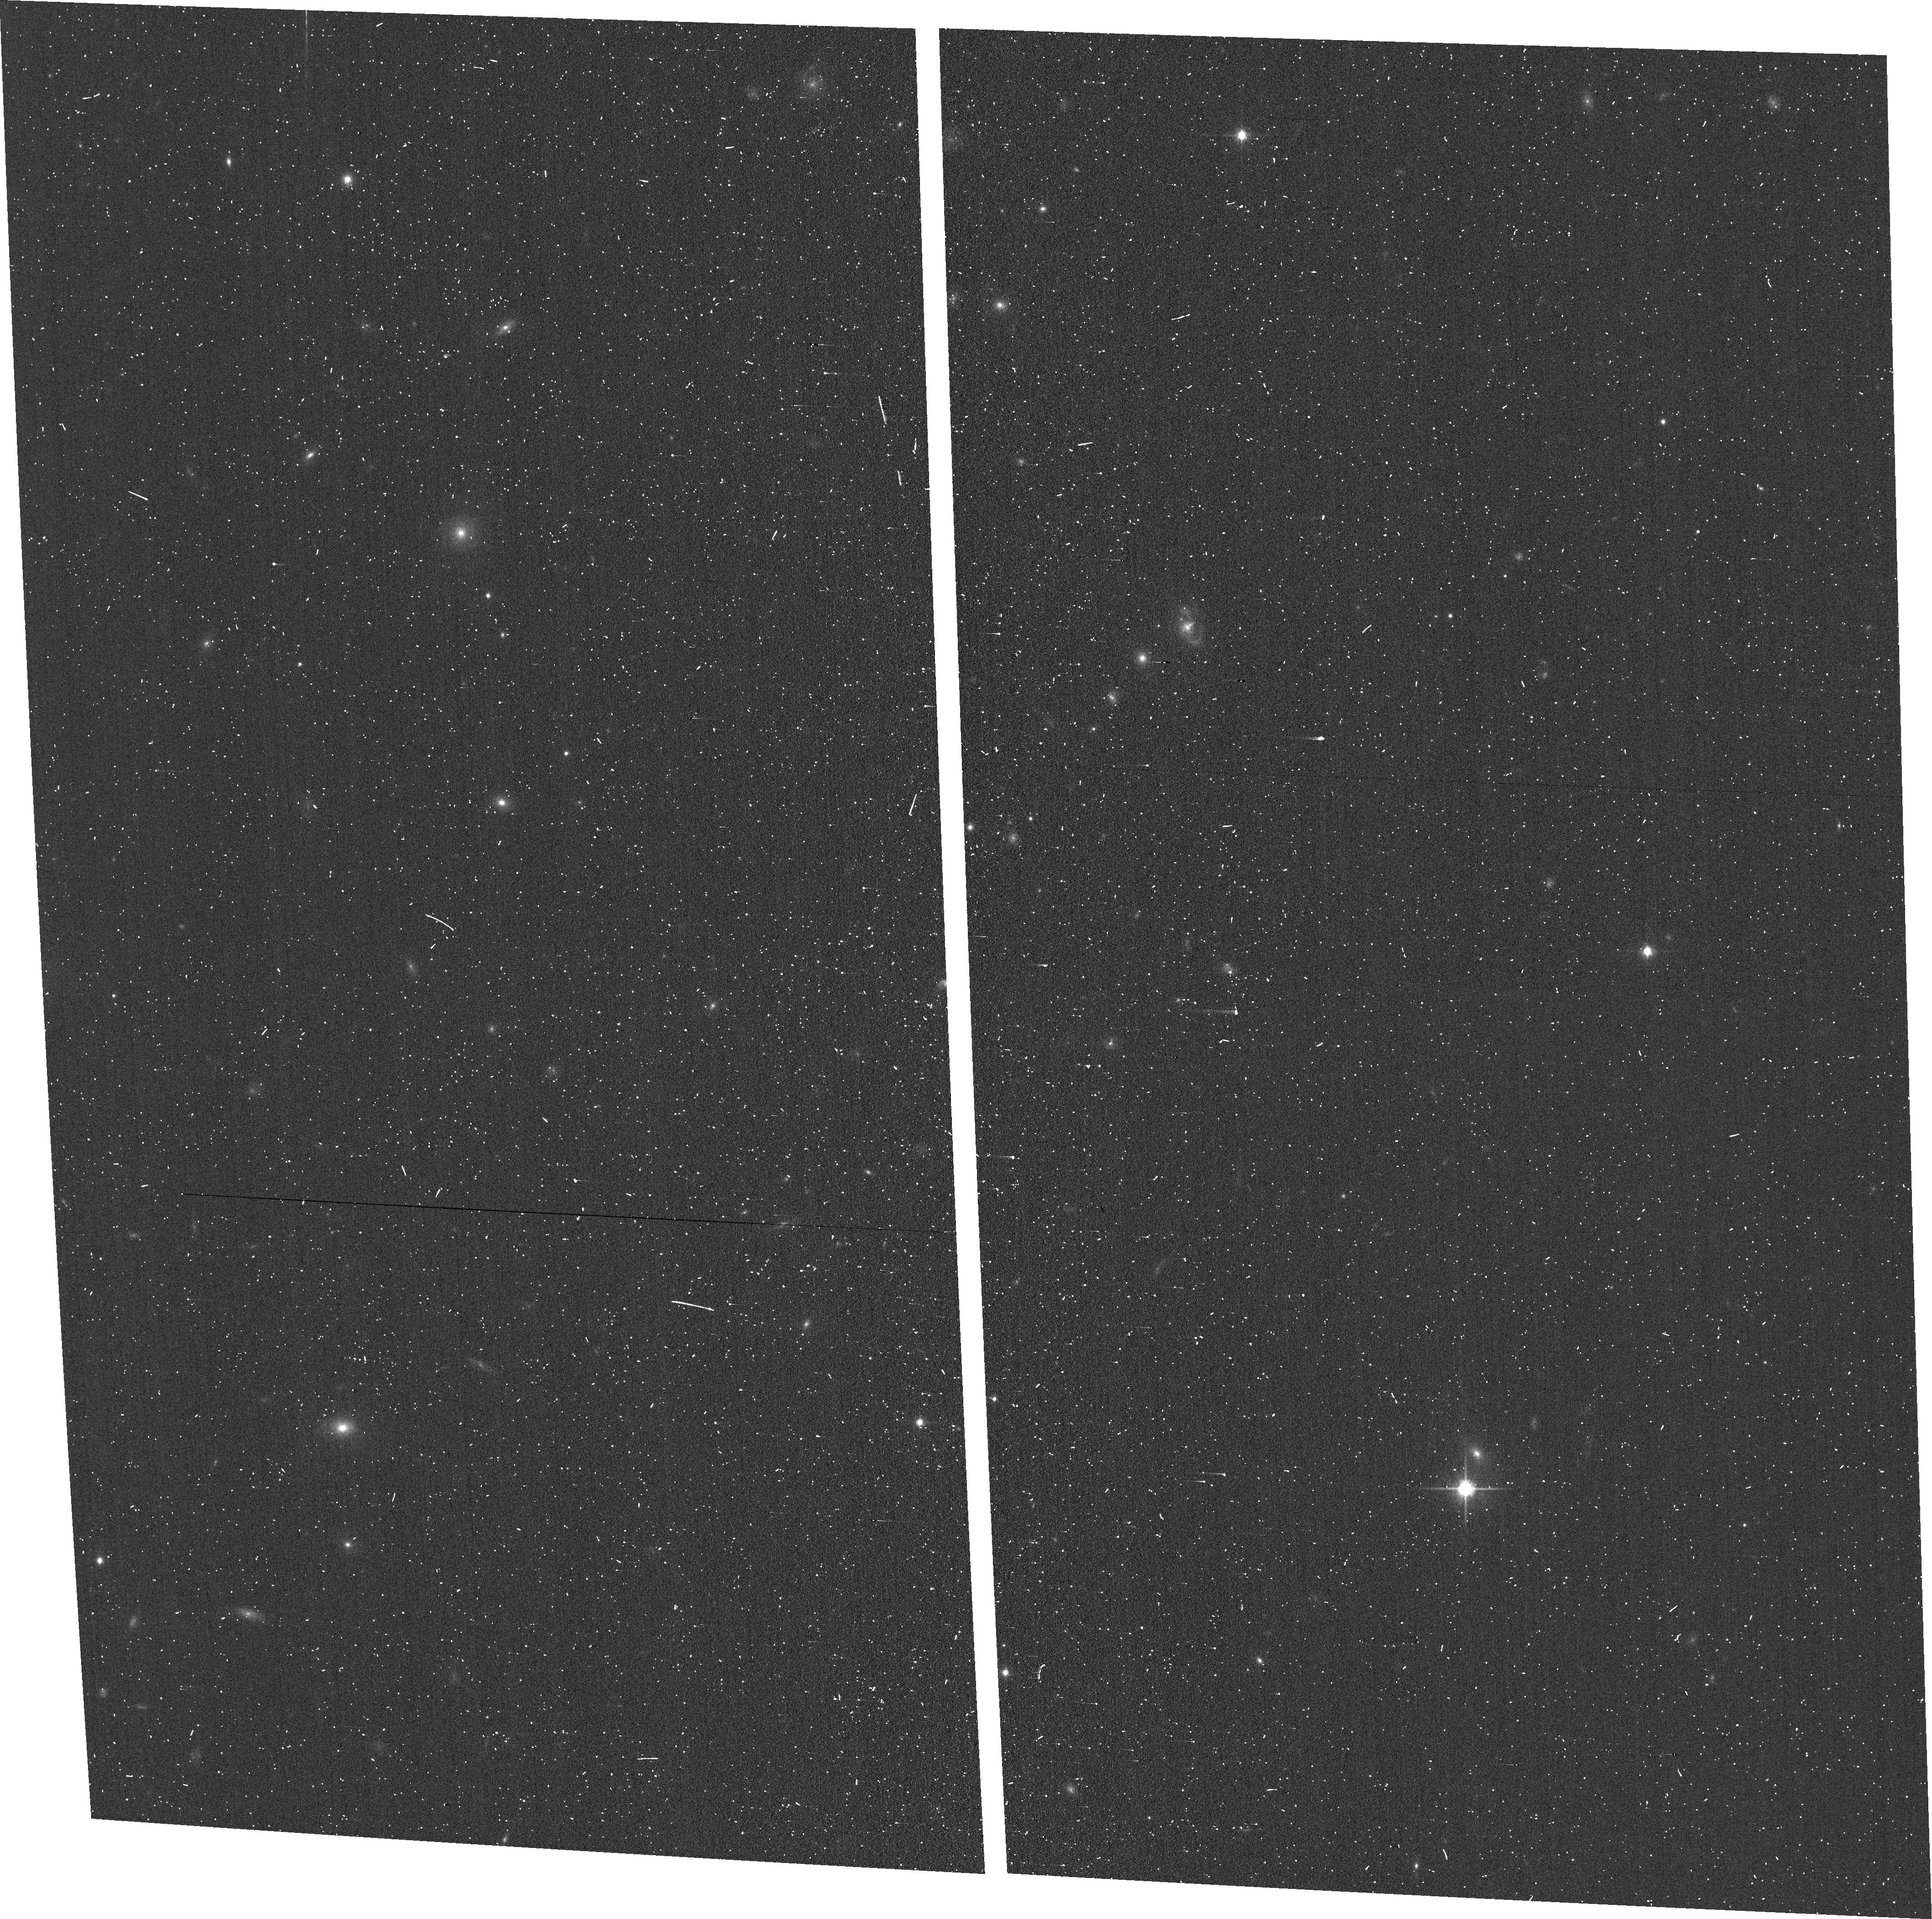
Target: 622752
Instrument: ACS/WFC
Filter: F814W
Exposure: 3 min
Observation ID: hst_17091_57_acs_wfc_f814w_jf0z57

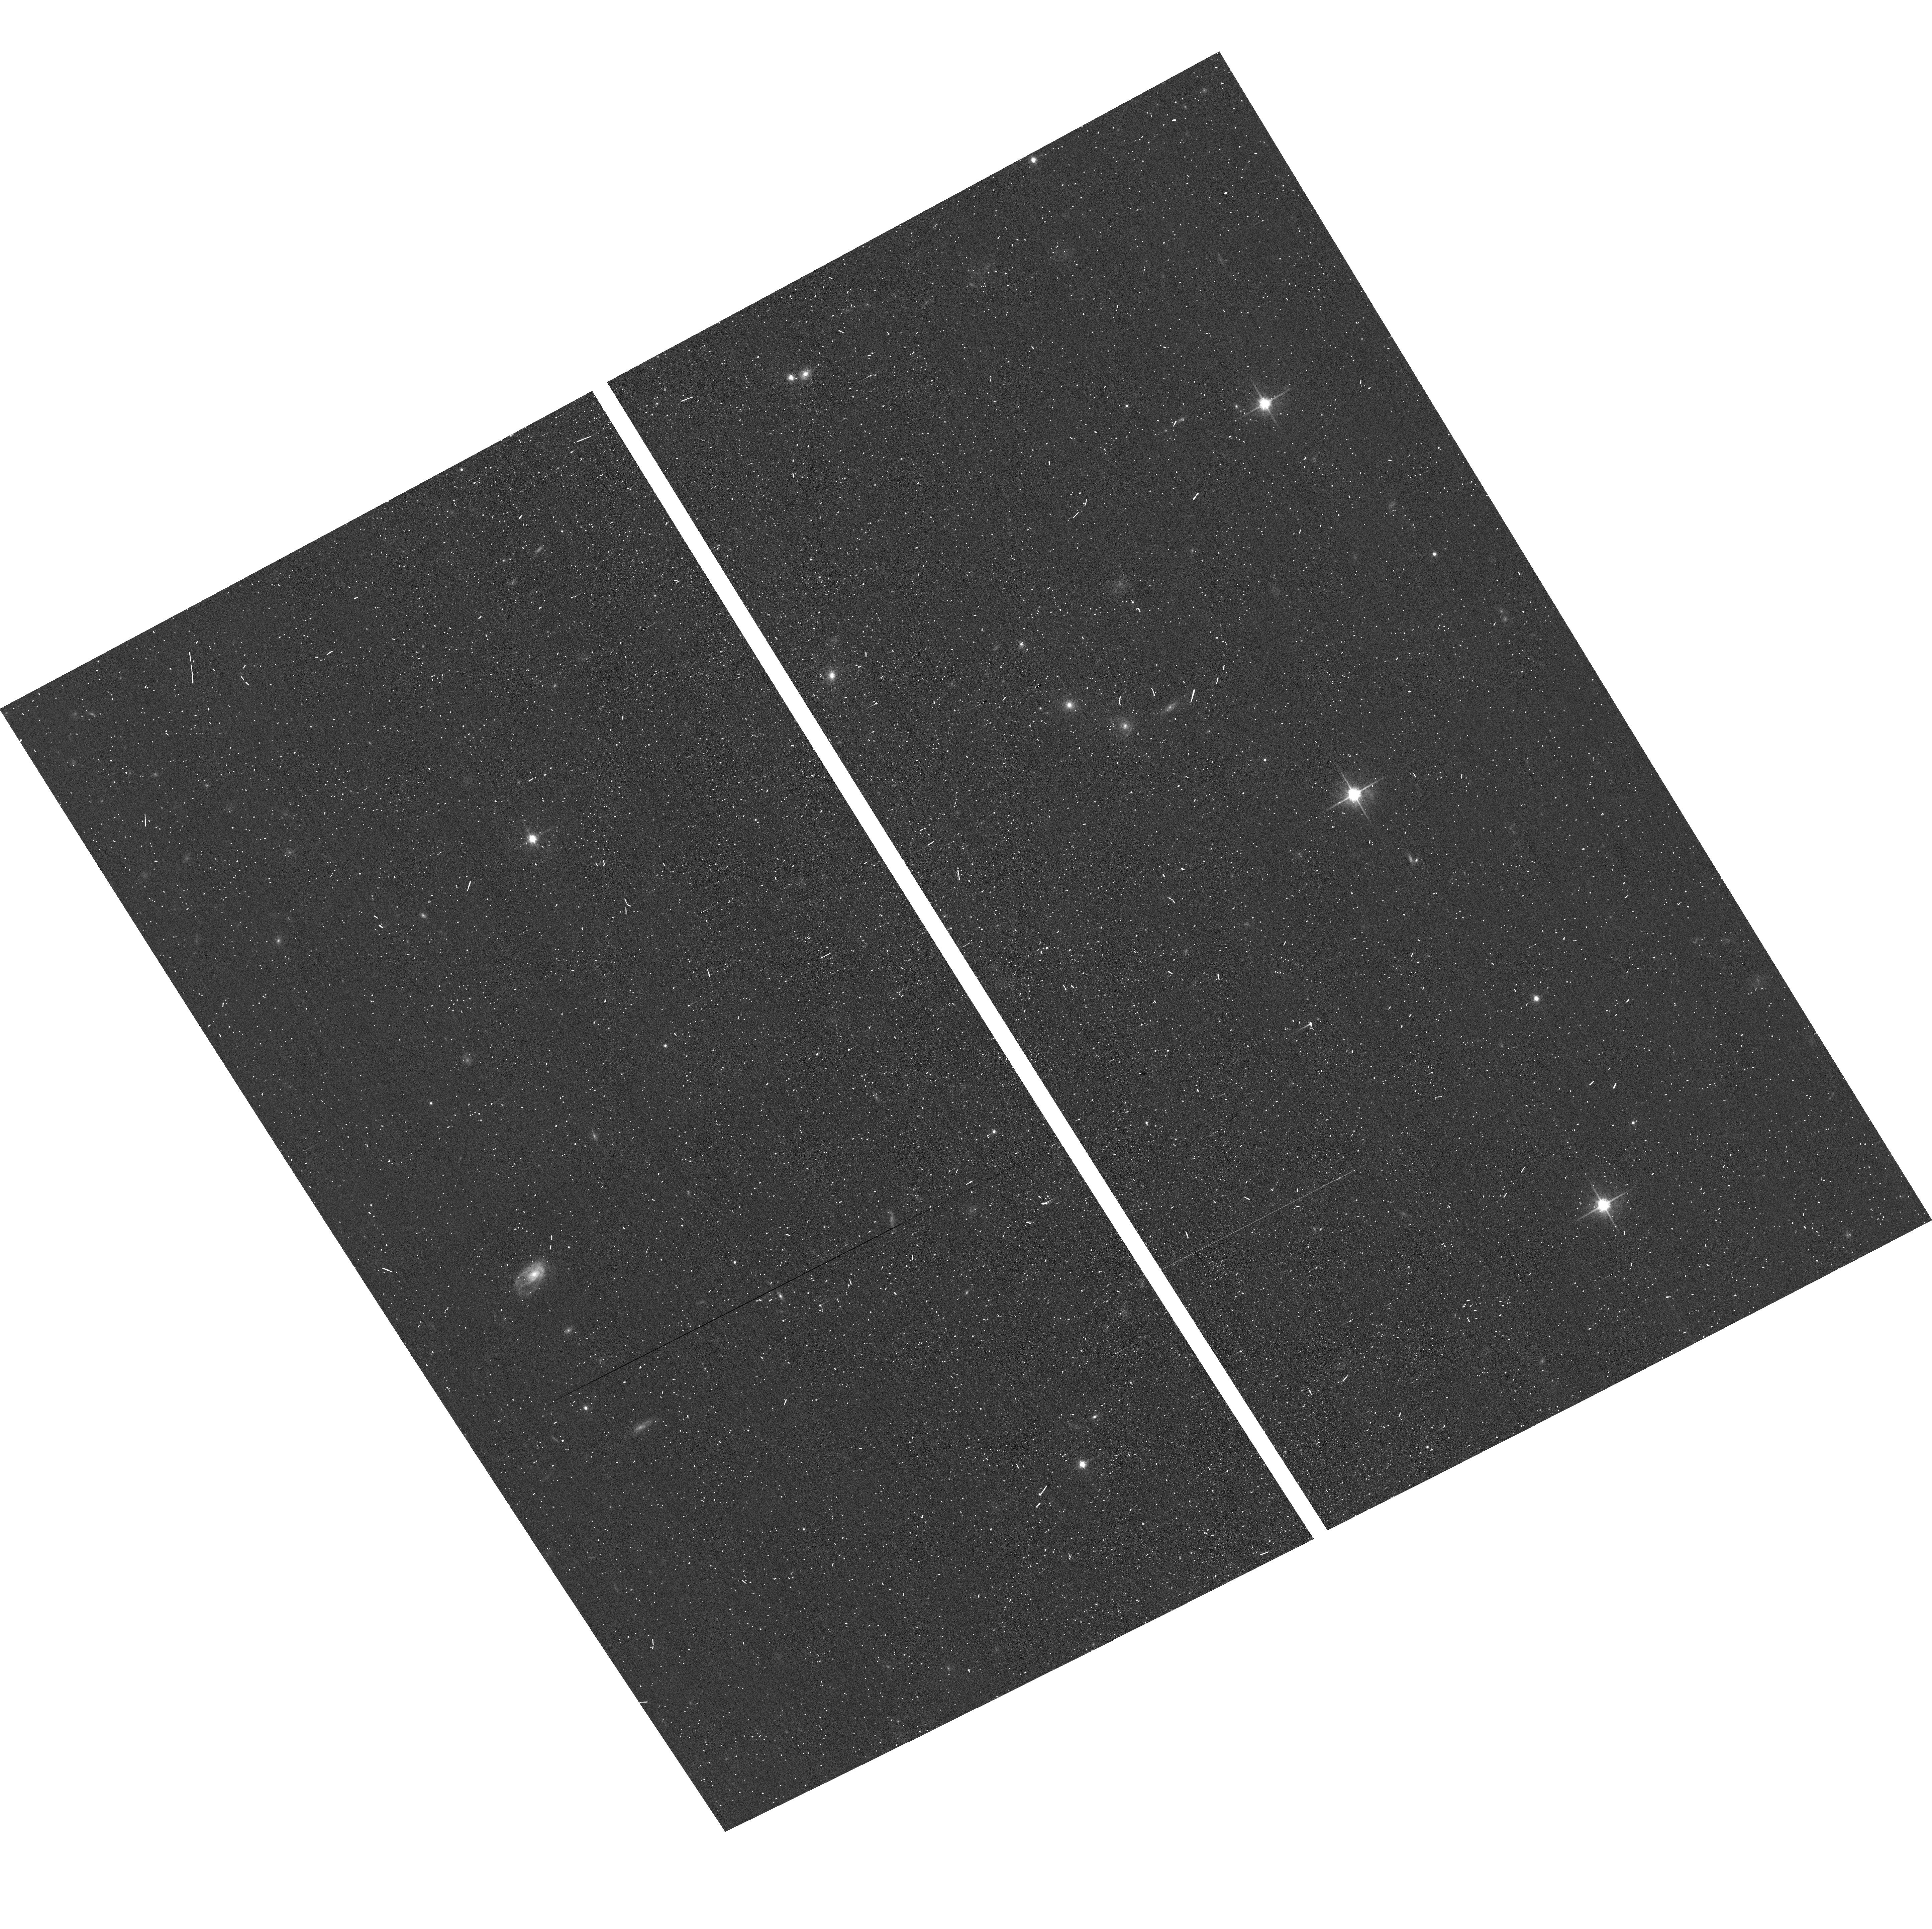
Target: 667155
Instrument: ACS/WFC
Filter: F814W
Exposure: 3 min
Observation ID: hst_17091_10_acs_wfc_f814w_jf0z10

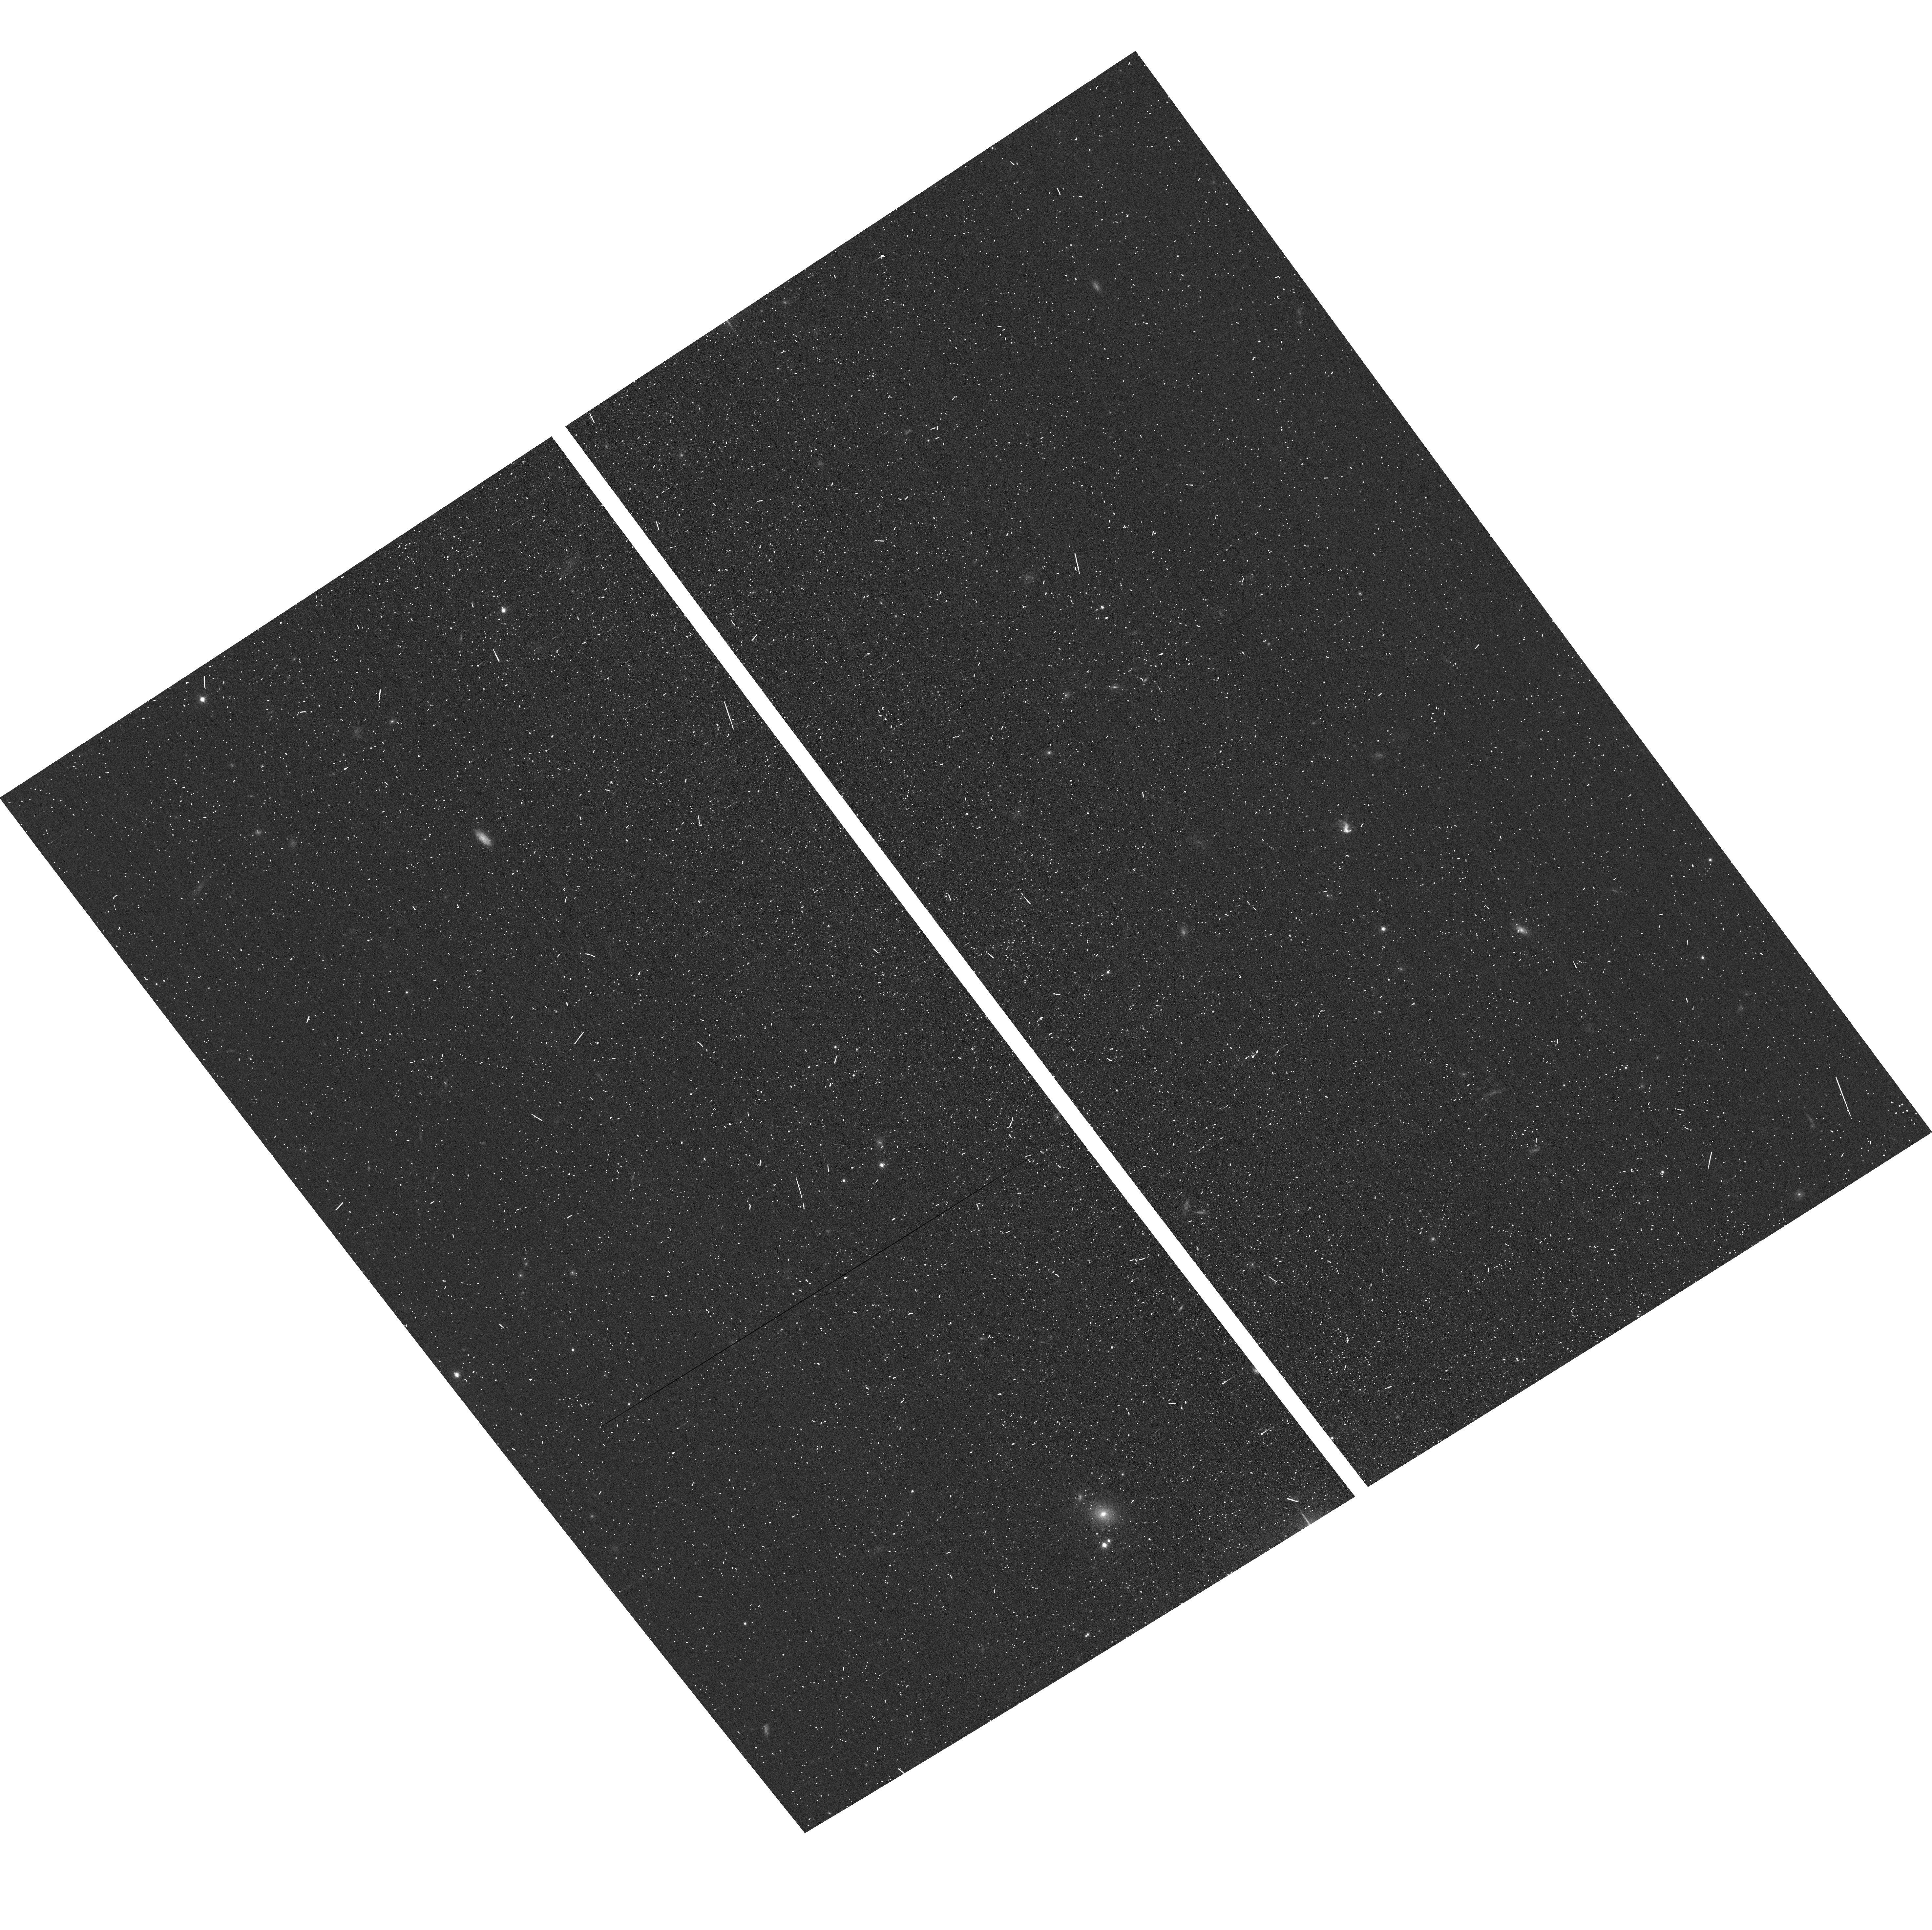
Target: 747548
Instrument: ACS/WFC
Filter: F814W
Exposure: 3 min
Observation ID: hst_17091_12_acs_wfc_f814w_jf0z12

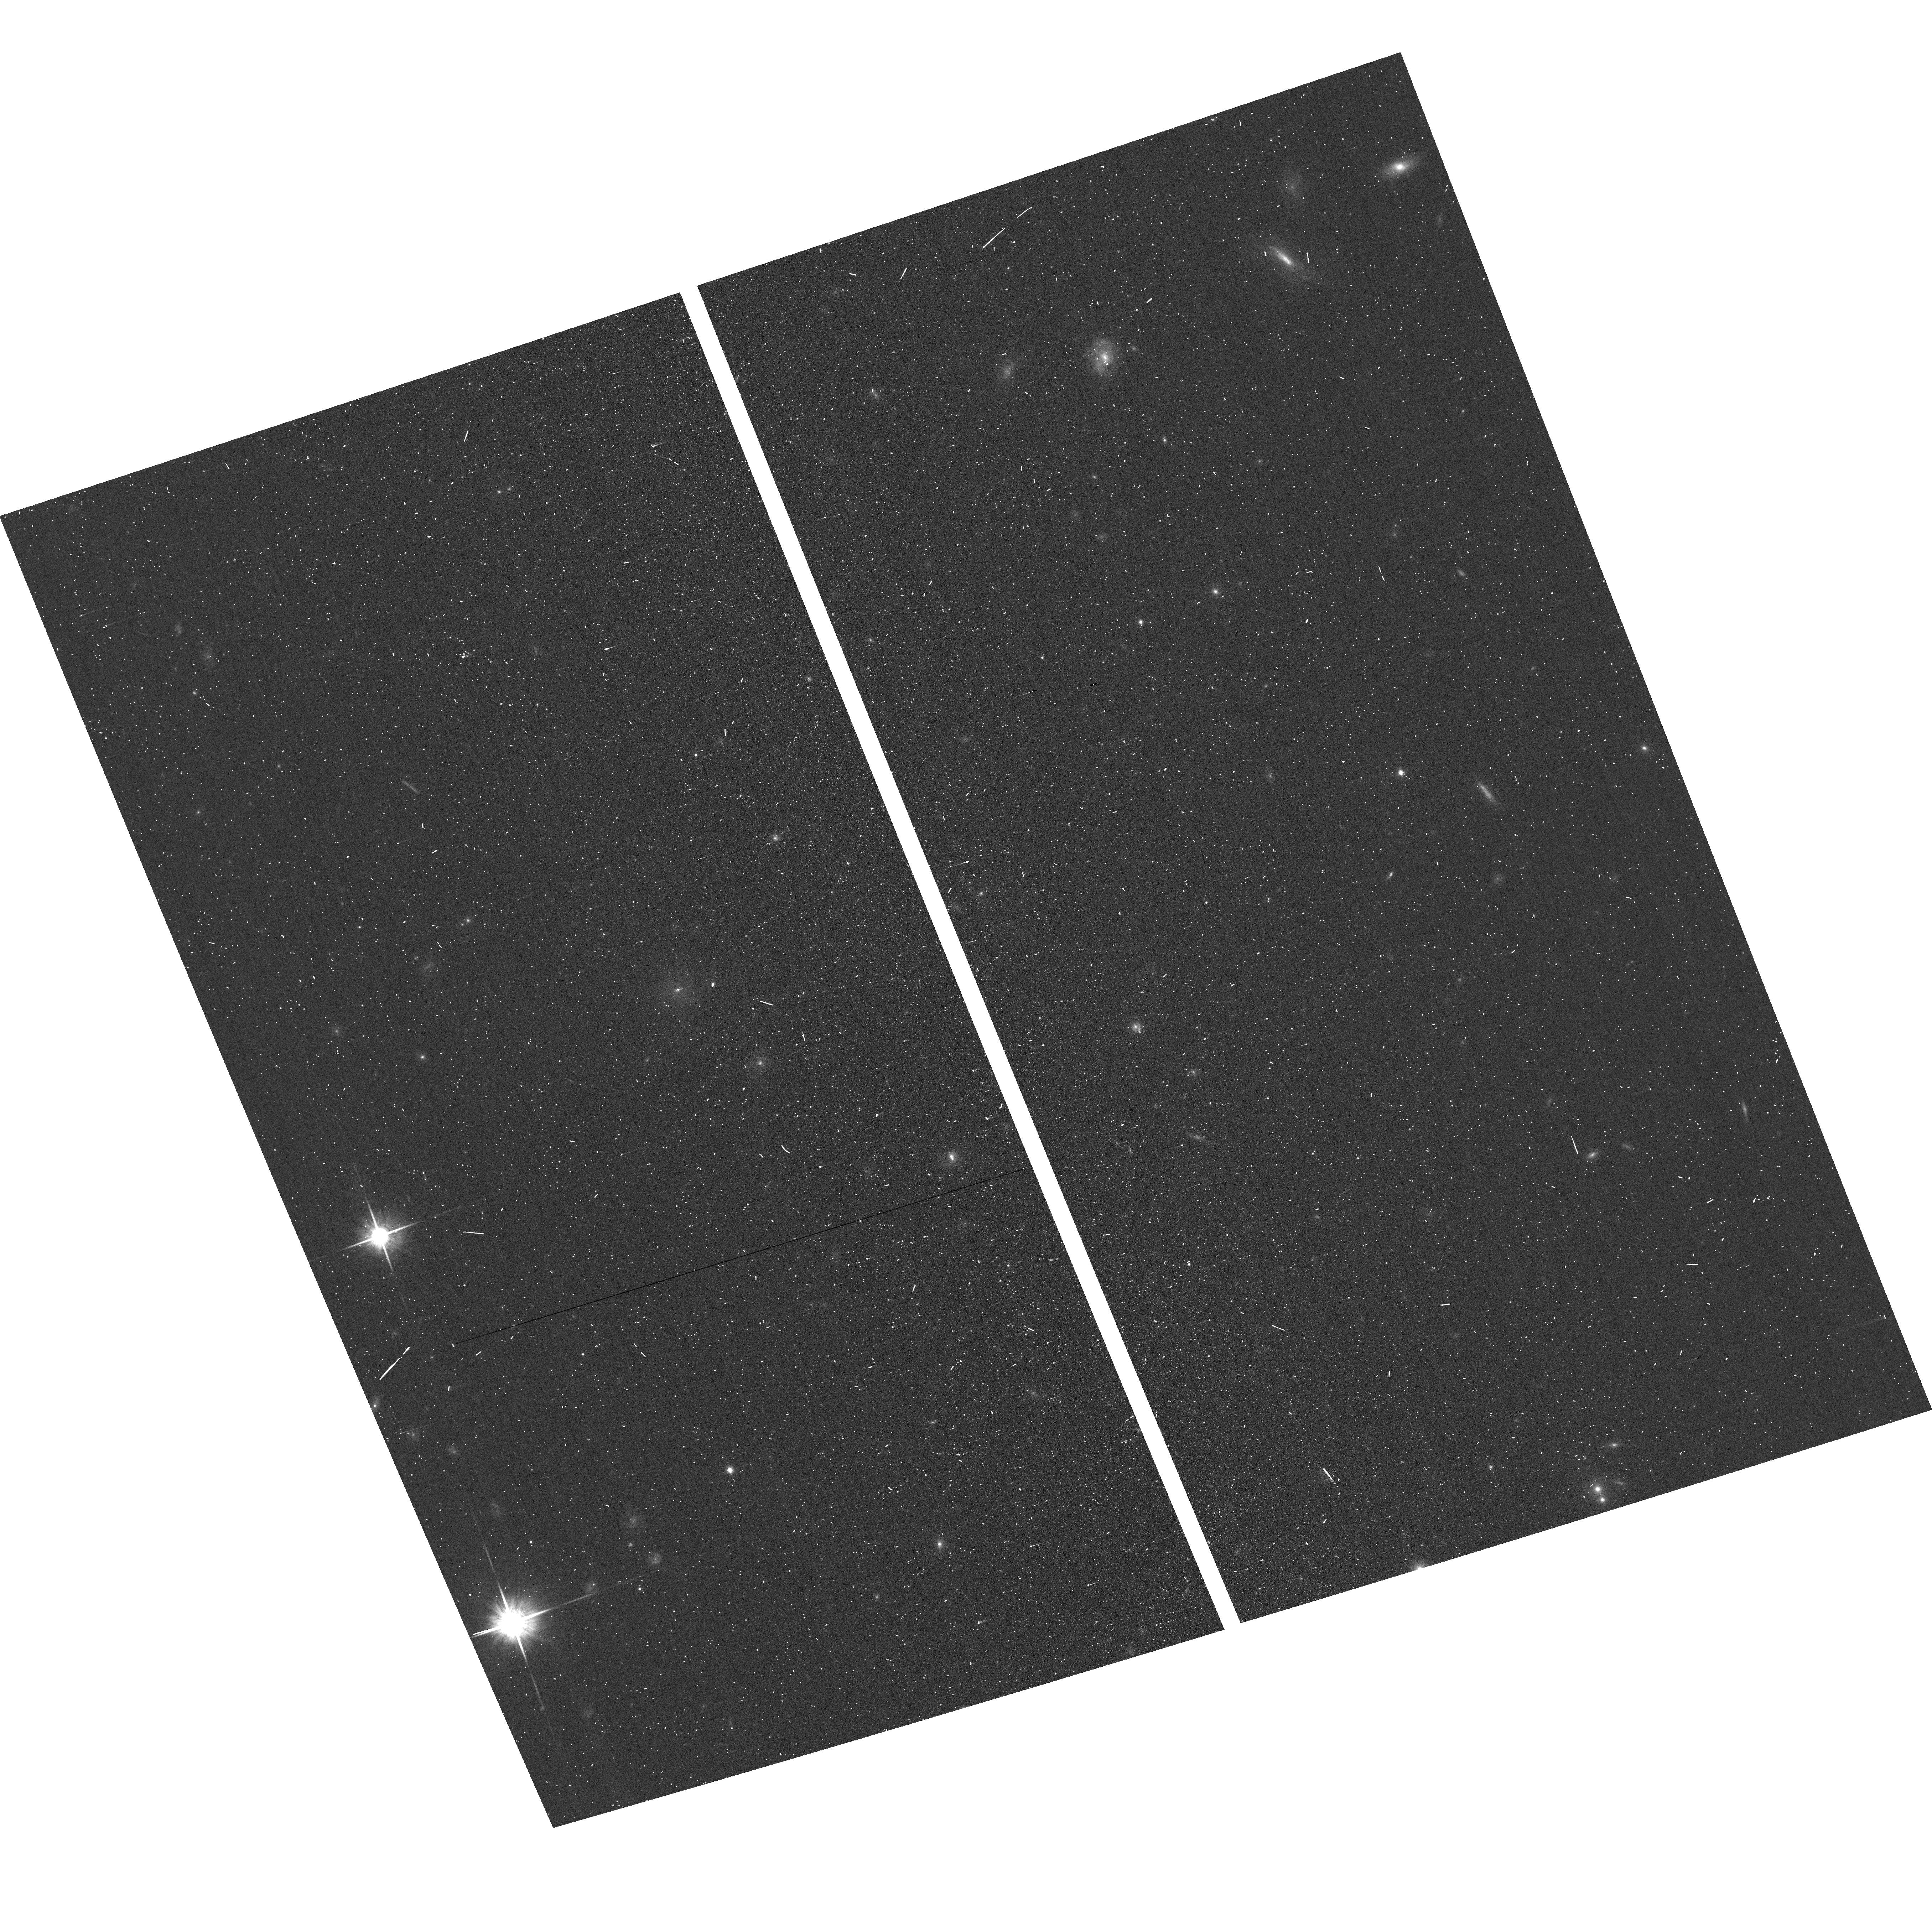
Target: 303826
Instrument: ACS/WFC
Filter: F814W
Exposure: 3 min
Observation ID: hst_17091_04_acs_wfc_f814w_jf0z04

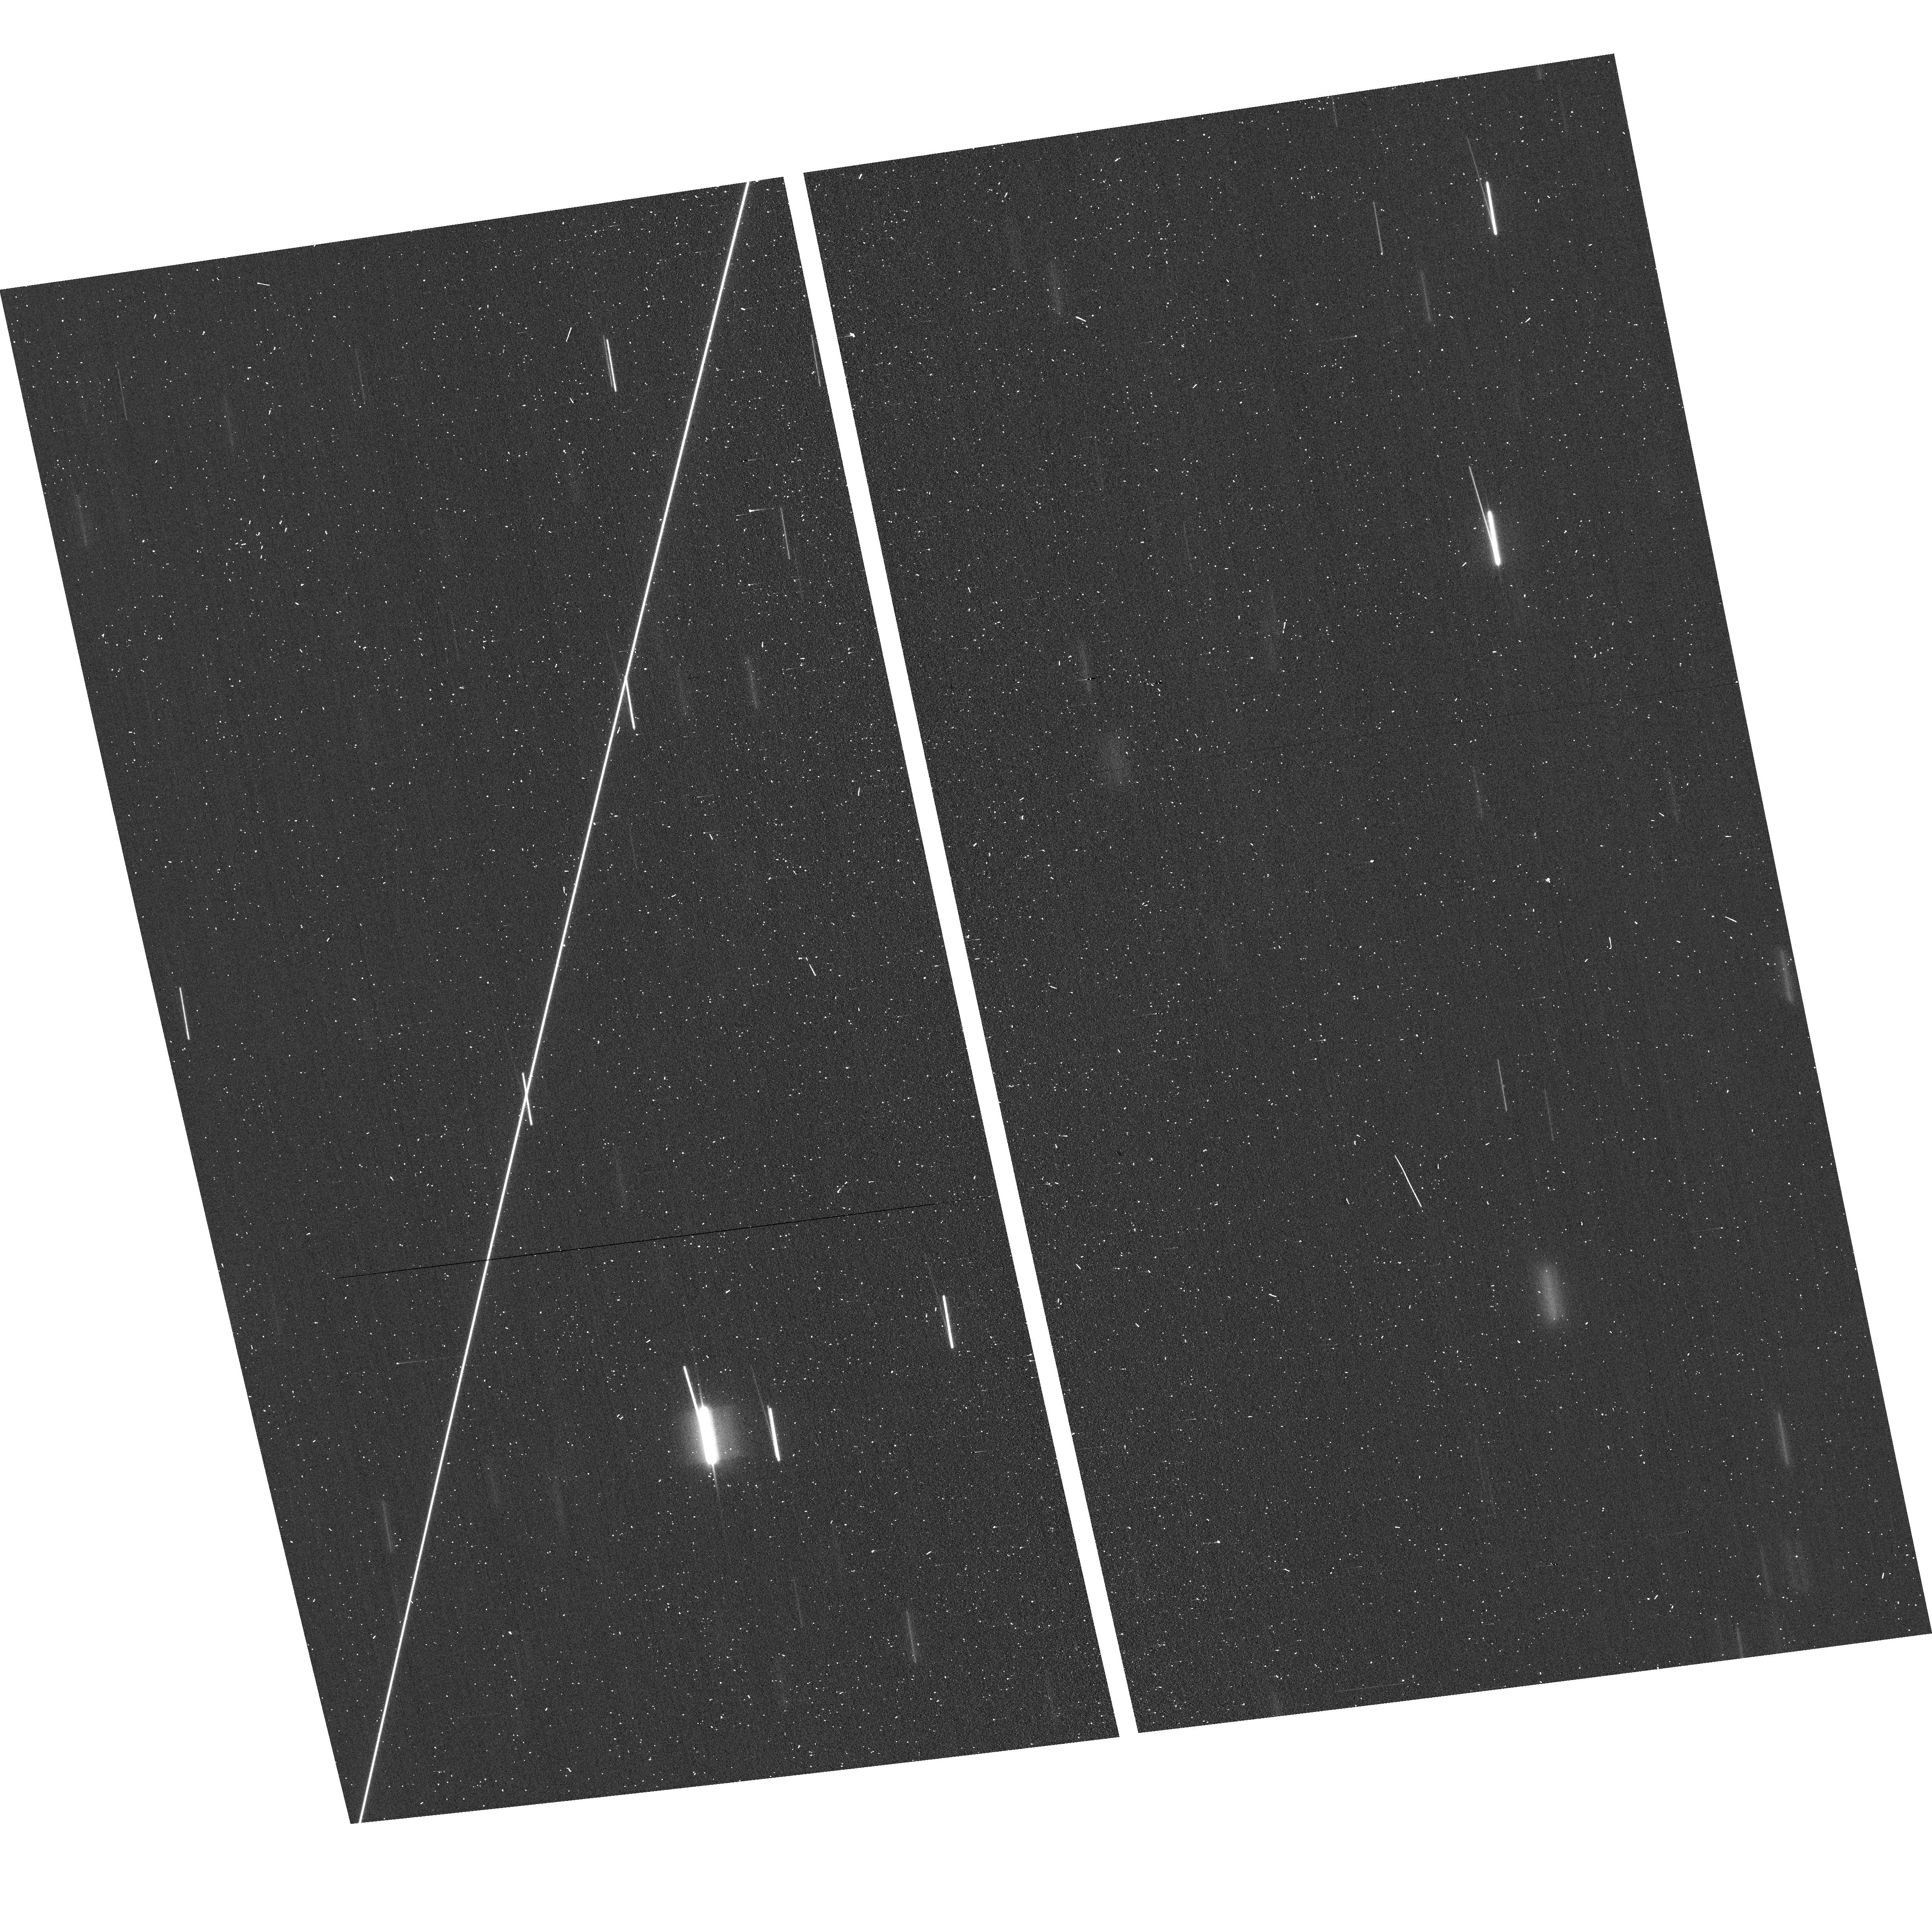
Target: 772319
Instrument: ACS/WFC
Filter: F814W
Exposure: 3 min
Observation ID: hst_17091_13_acs_wfc_f814w_jf0z13

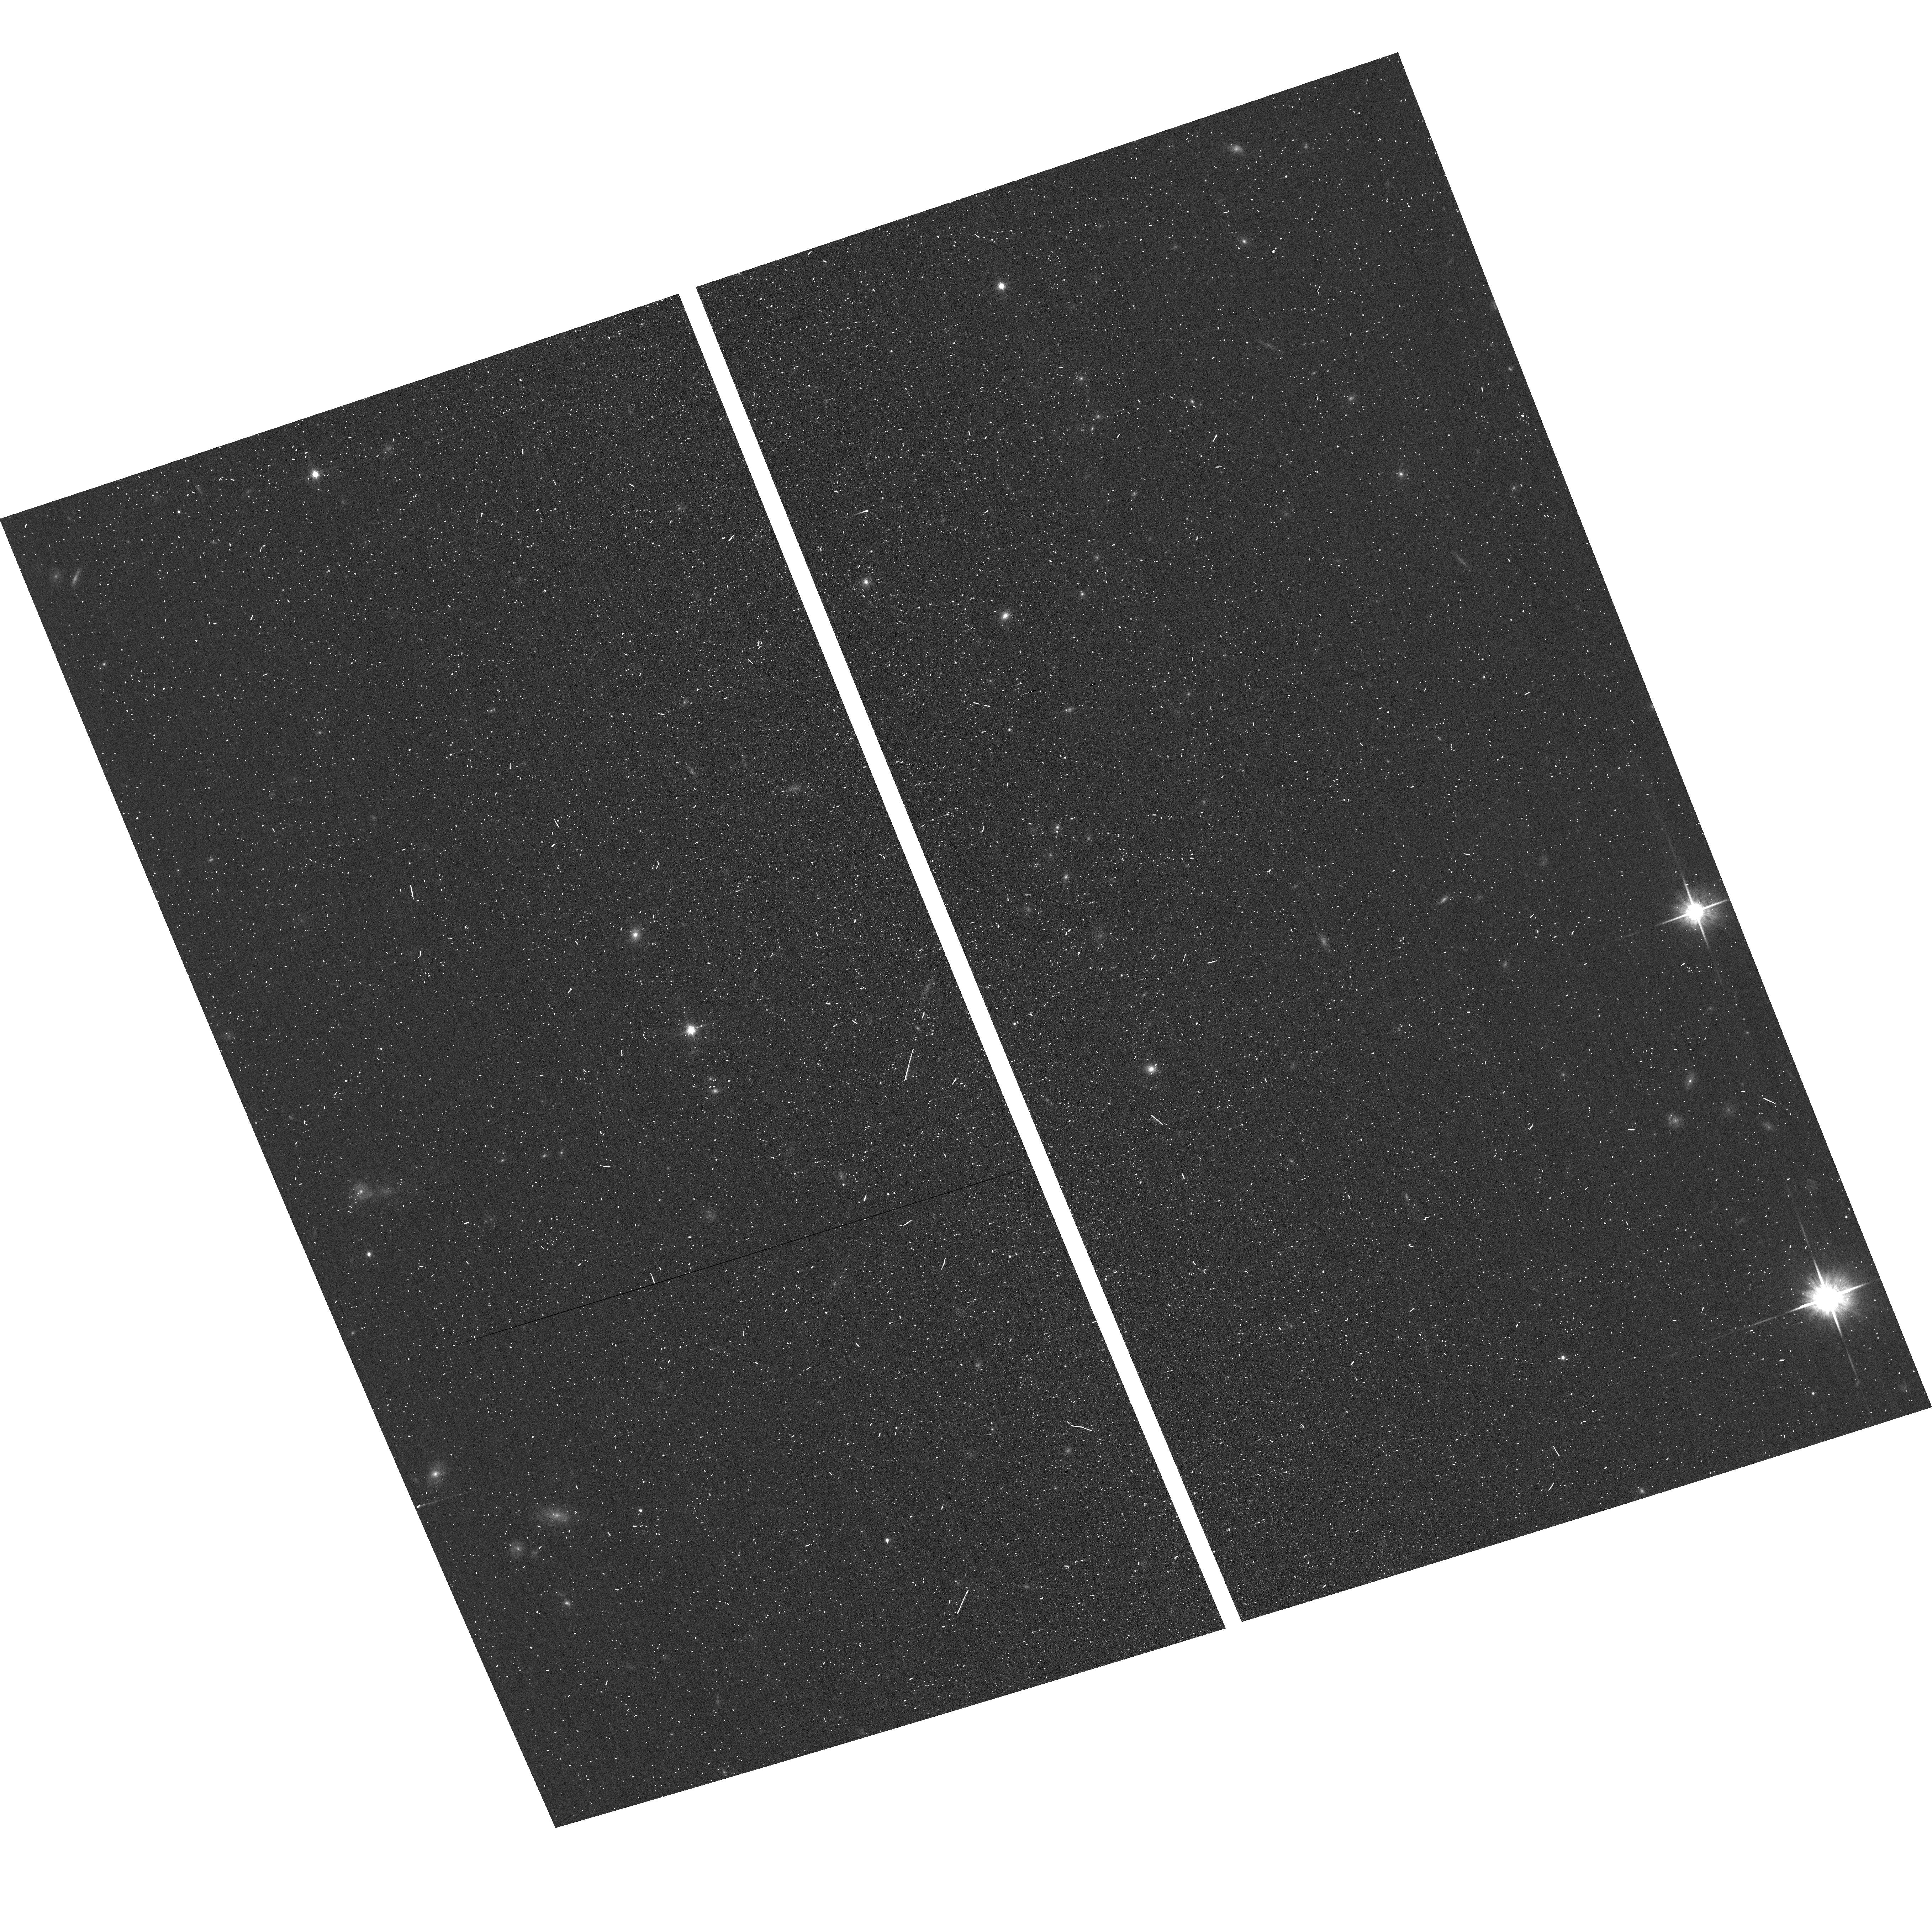
Target: 298988
Instrument: ACS/WFC
Filter: F814W
Exposure: 3 min
Observation ID: hst_17091_02_acs_wfc_f814w_jf0z02

Compact oddballs in COSMOS: The Faint End of the z>6 Quasar Luminosity Function and the Growth of Ionized Bubbles (PI: Faisst, Andreas L)

Finding galaxies with an active galactic nucleus (AGN), or quasars, in the early Universe is the forefront of today's astronomical research. While luminous quasars have been well characterized, the number density of low-luminosity (<1E45 erg/s) quasars at z>6 is still uncertain. Constraining their numbers will tremendously advance our understanding of the processes which lead to the reionization of our Universe as well as the formation of the first supermassive black holes. Through stringent selection criteria including color and size, we have identified a complete sample of 7 low-luminosity quasar candidates in the 1.64 deg2 COSMOS field. Here we propose to use ACS/G800L slitless spectroscopy to confirm their redshifts via Ly-alpha and to study the spatial morphology of the emission. We will use the power of the grism to simultaneously measure Ly-alpha emission from color-selected star-forming galaxies within the ionized bubble of the quasar. This will allow us to (i) place the first constraints on the faint end of the quasar luminosity function at z>6, (ii) quantify the importance of low-luminosity quasars in the reionization process and place constraints on models of early supermassive black hole formation, (iii) study the relationship between Ly-alpha sizes and UV luminosities of low-luminosity quasars, a tracer of the size of the ionized bubbles and the clumping factor of the gas and (iv) measure star-formation in smaller halos in the local neighborhood of the quasars and statistically the Ly-alpha emitter density in the bubbles, compared to the field to further constrain the interplay between low-mass and high-mass halos in the growth of large scale structure.